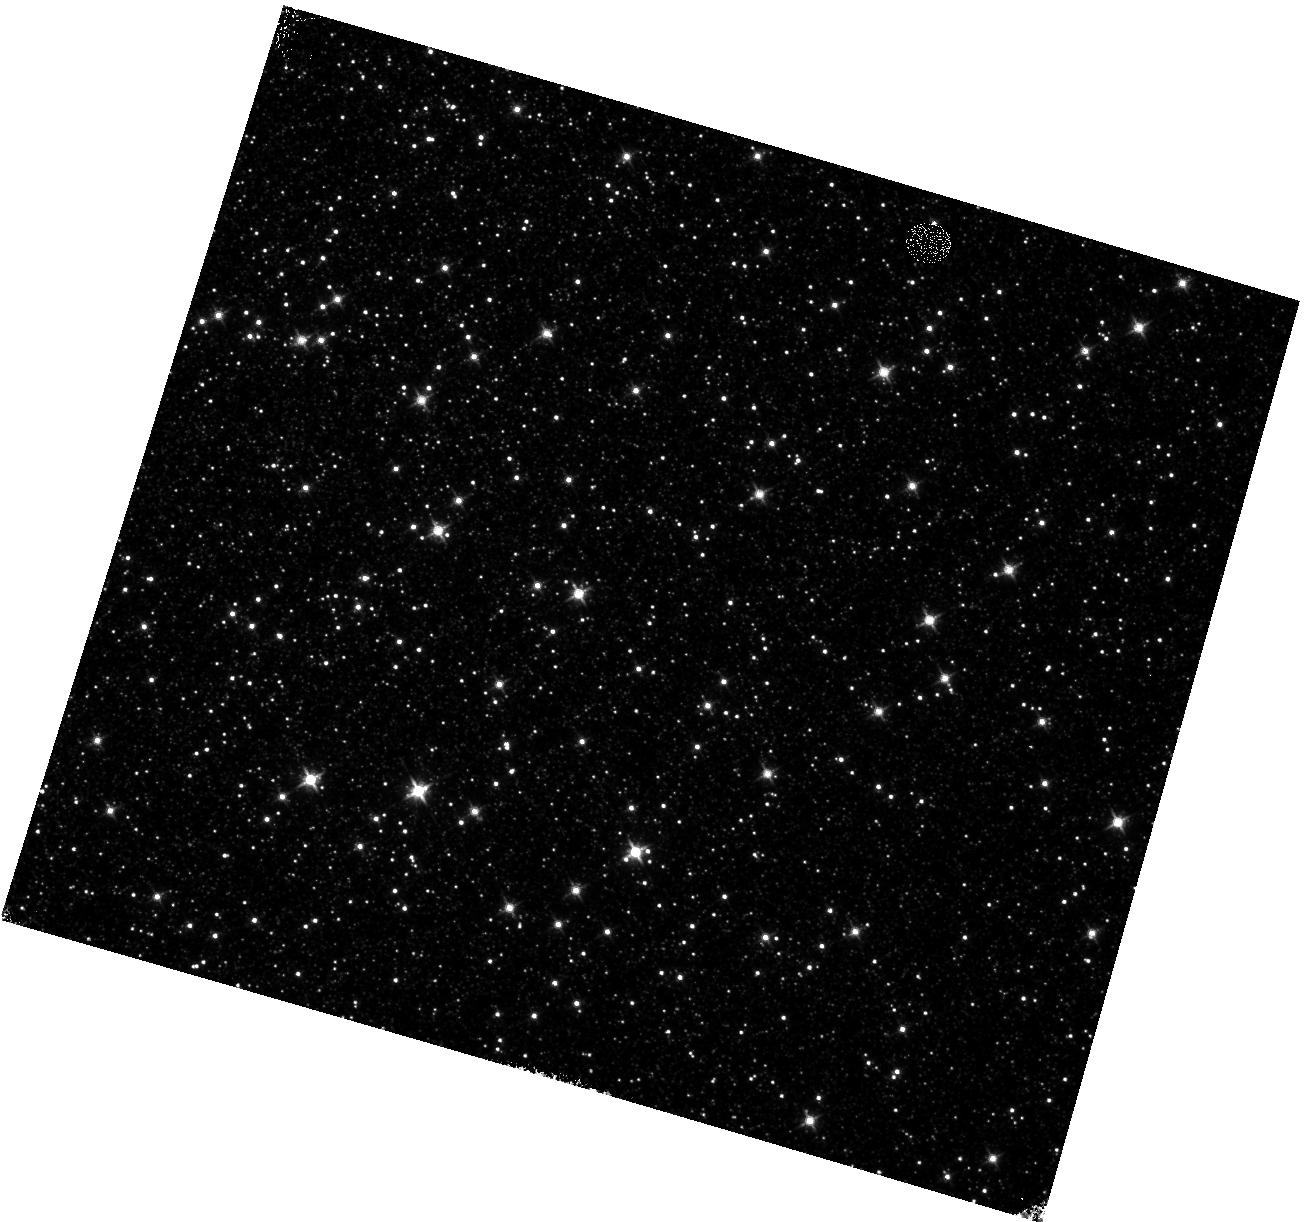
Target: OMEGACEN-3
Instrument: WFC3/IR
Filter: F125W
Exposure: 10 min
Observation ID: hst_14381_31_wfc3_ir_f125w_id1s31

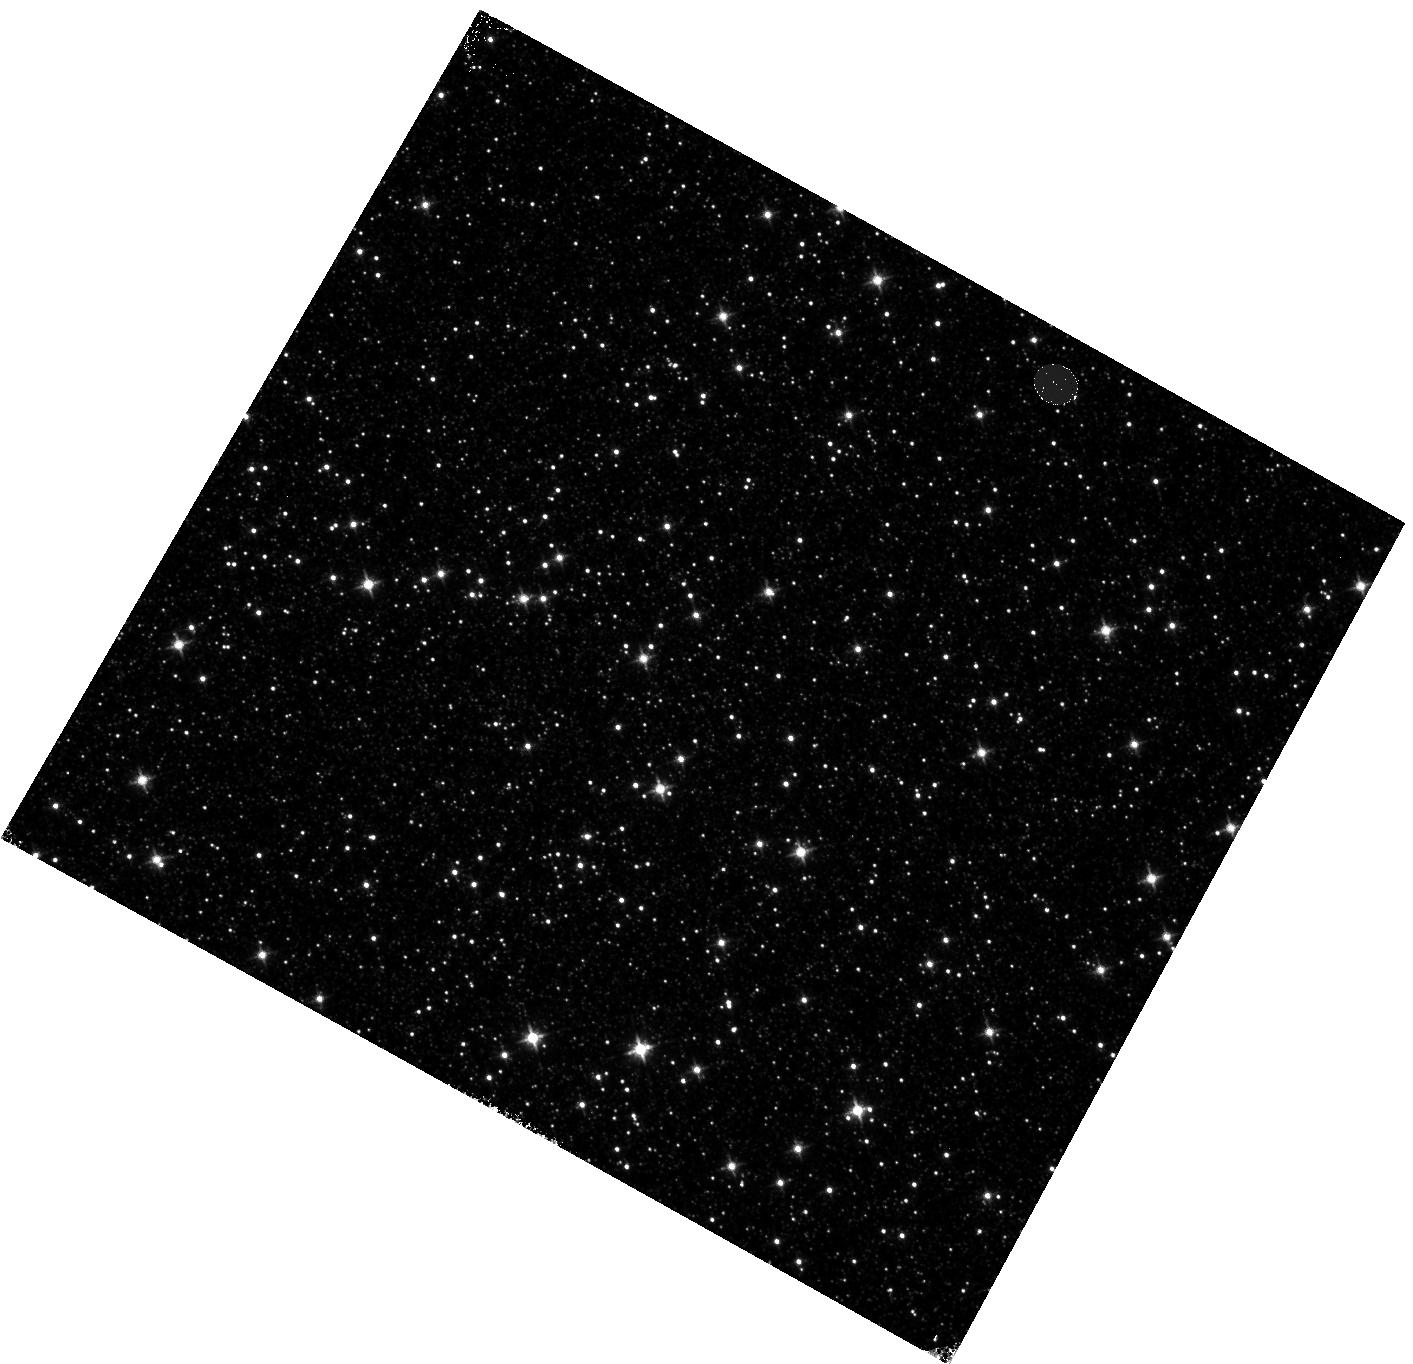
Target: OMEGACEN-1
Instrument: WFC3/IR
Filter: F125W
Exposure: 10 min
Observation ID: hst_14381_11_wfc3_ir_f125w_id1s11

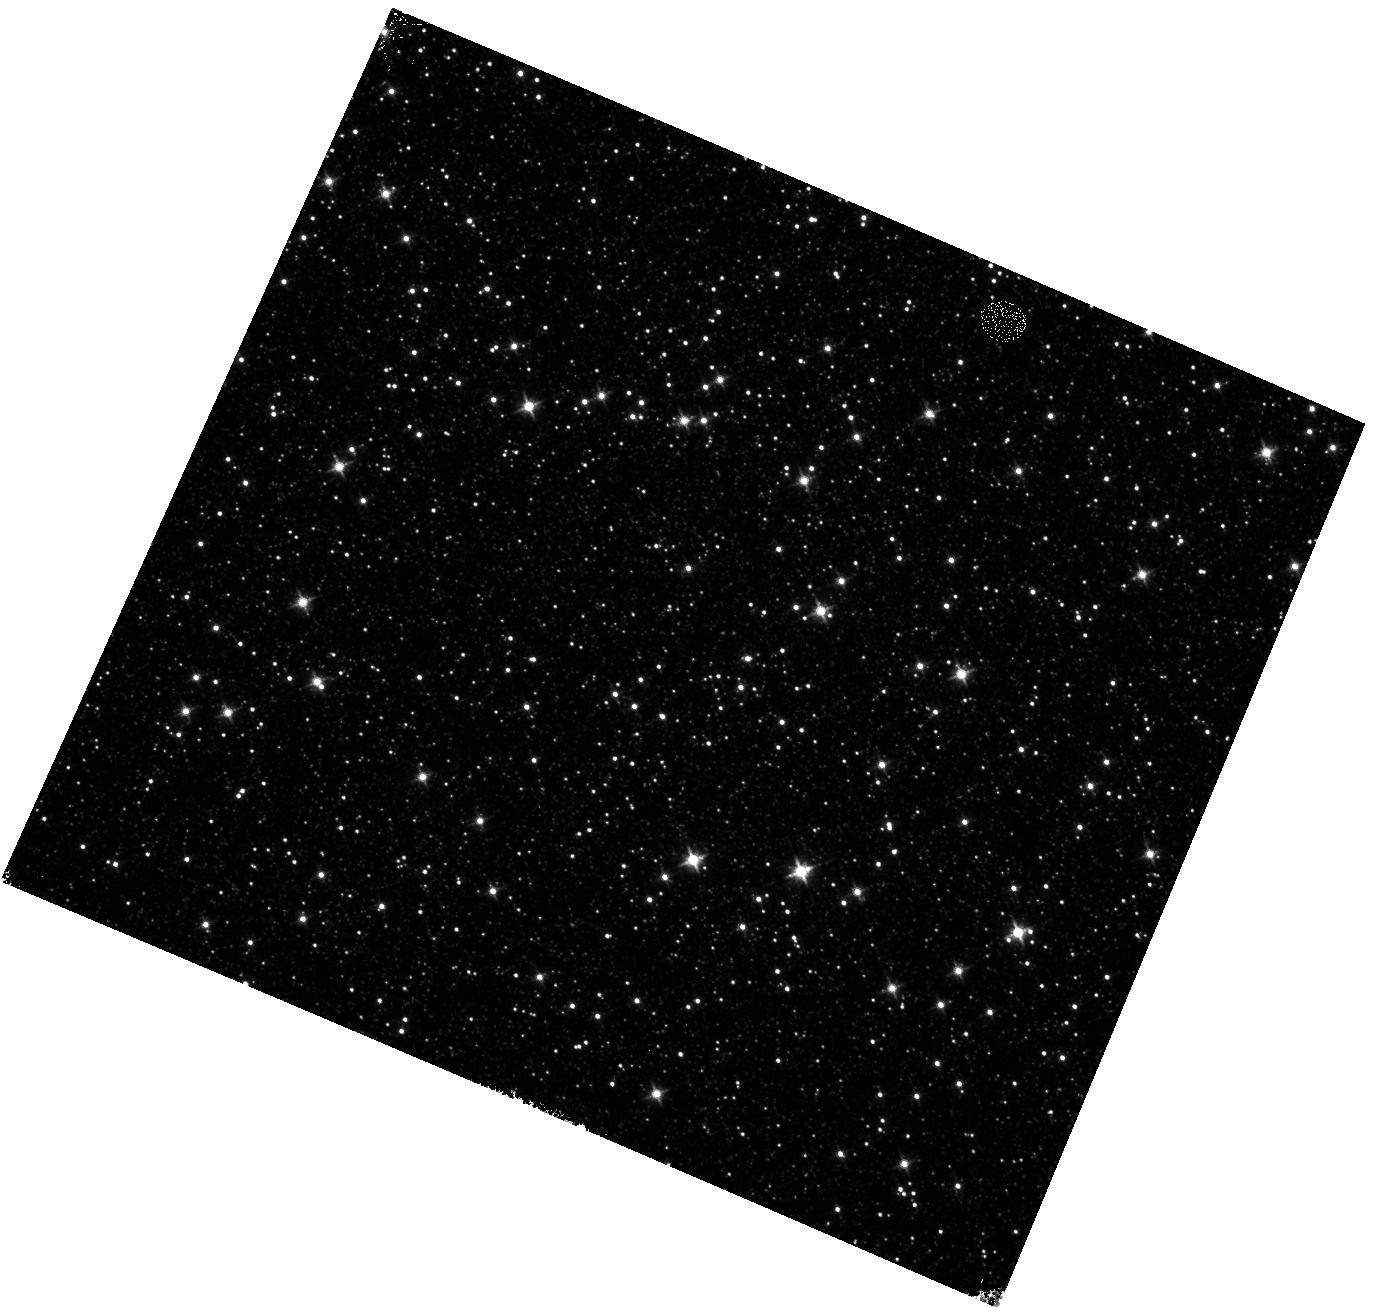
Target: OMEGACEN-2
Instrument: WFC3/IR
Filter: F125W
Exposure: 10 min
Observation ID: hst_14381_21_wfc3_ir_f125w_id1s21

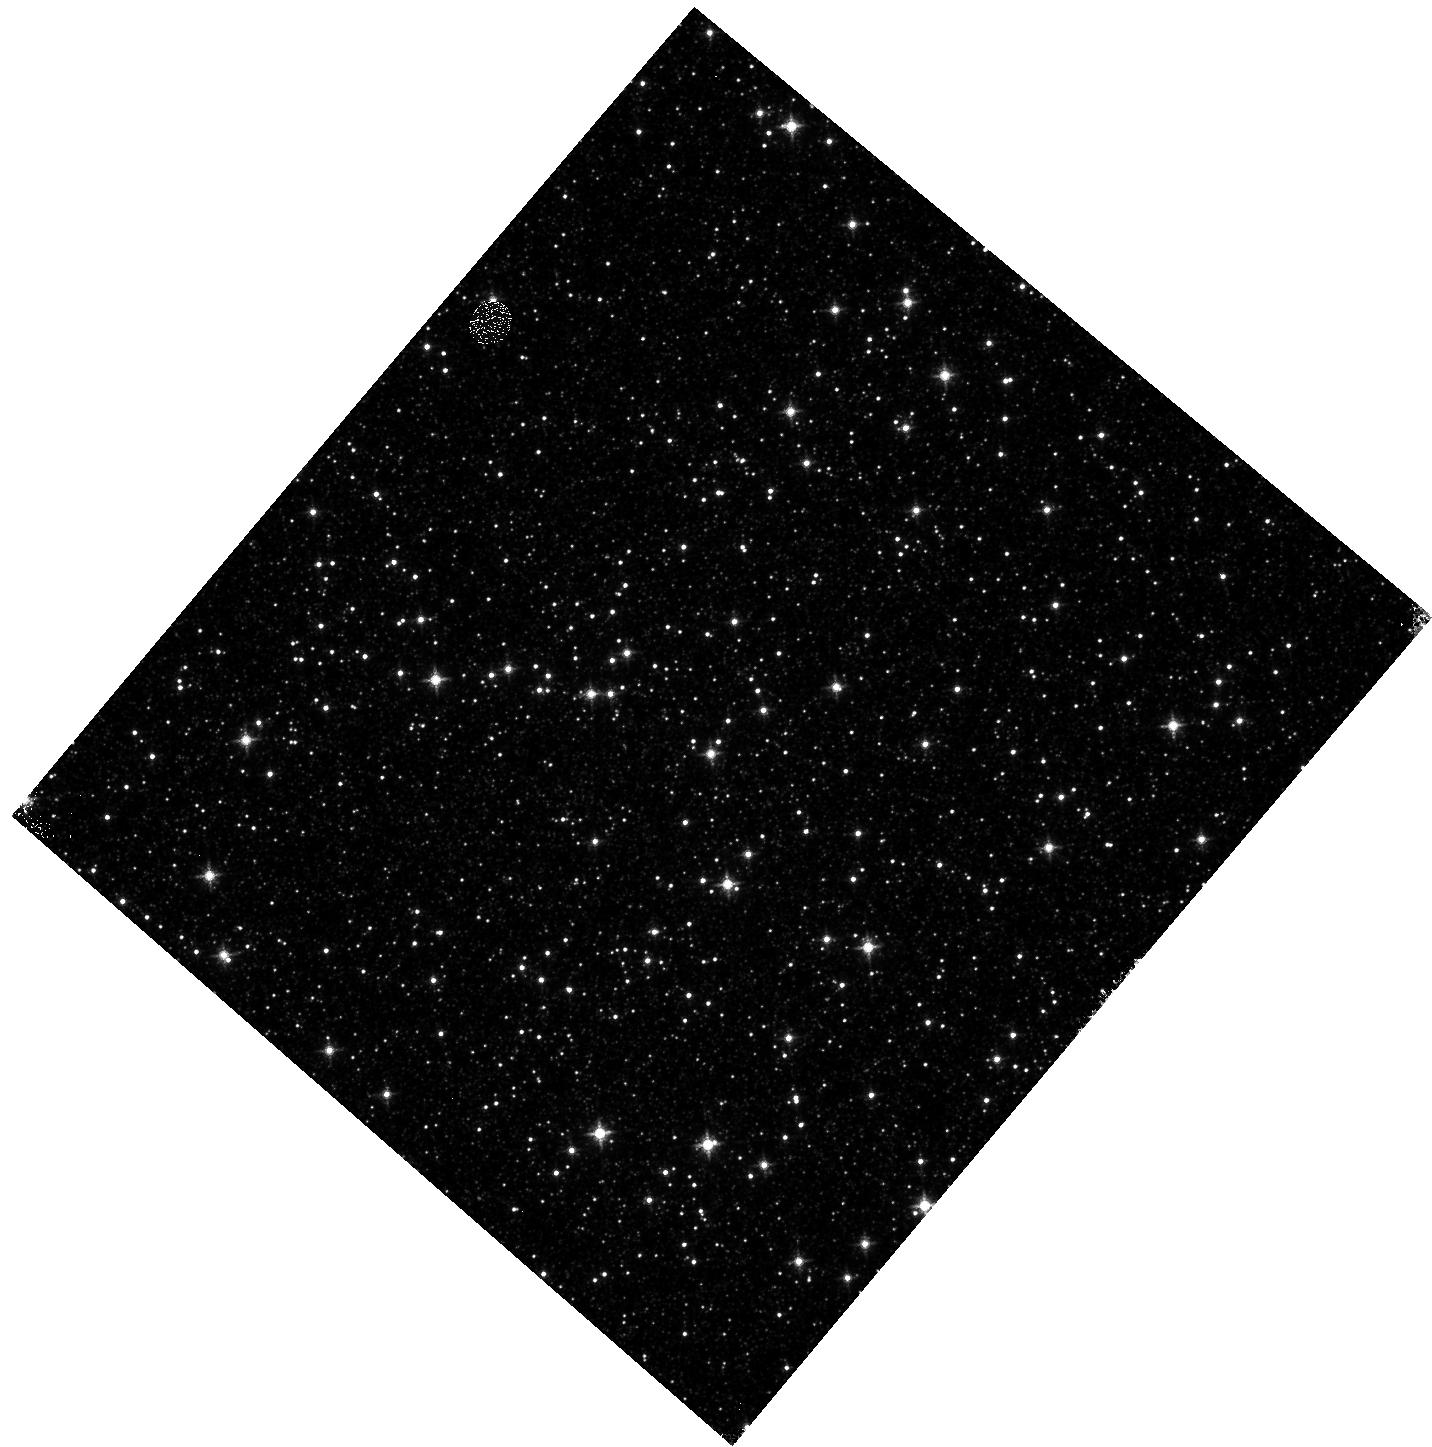
Target: OMEGACEN-1
Instrument: WFC3/IR
Filter: F127M
Exposure: 15 min
Observation ID: hst_14381_a1_wfc3_ir_f127m_id1sa1

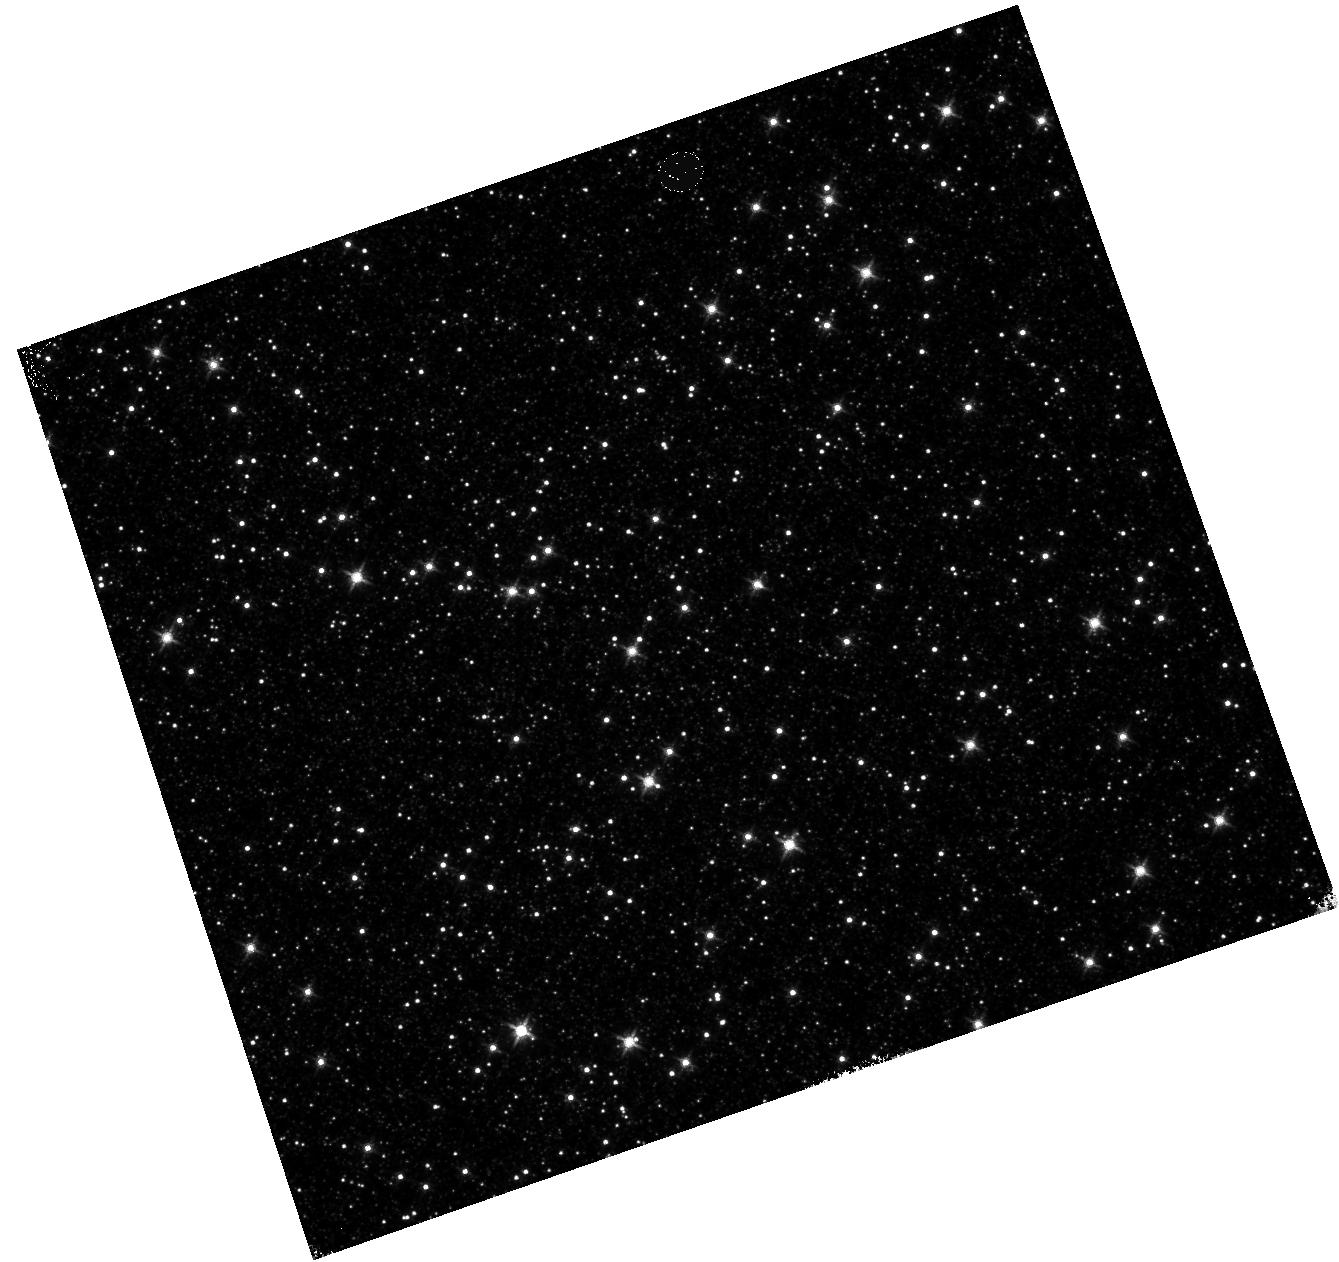
Target: OMEGACEN-1
Instrument: WFC3/IR
Filter: F140W
Exposure: 2 min
Observation ID: hst_14381_71_wfc3_ir_f140w_id1s71

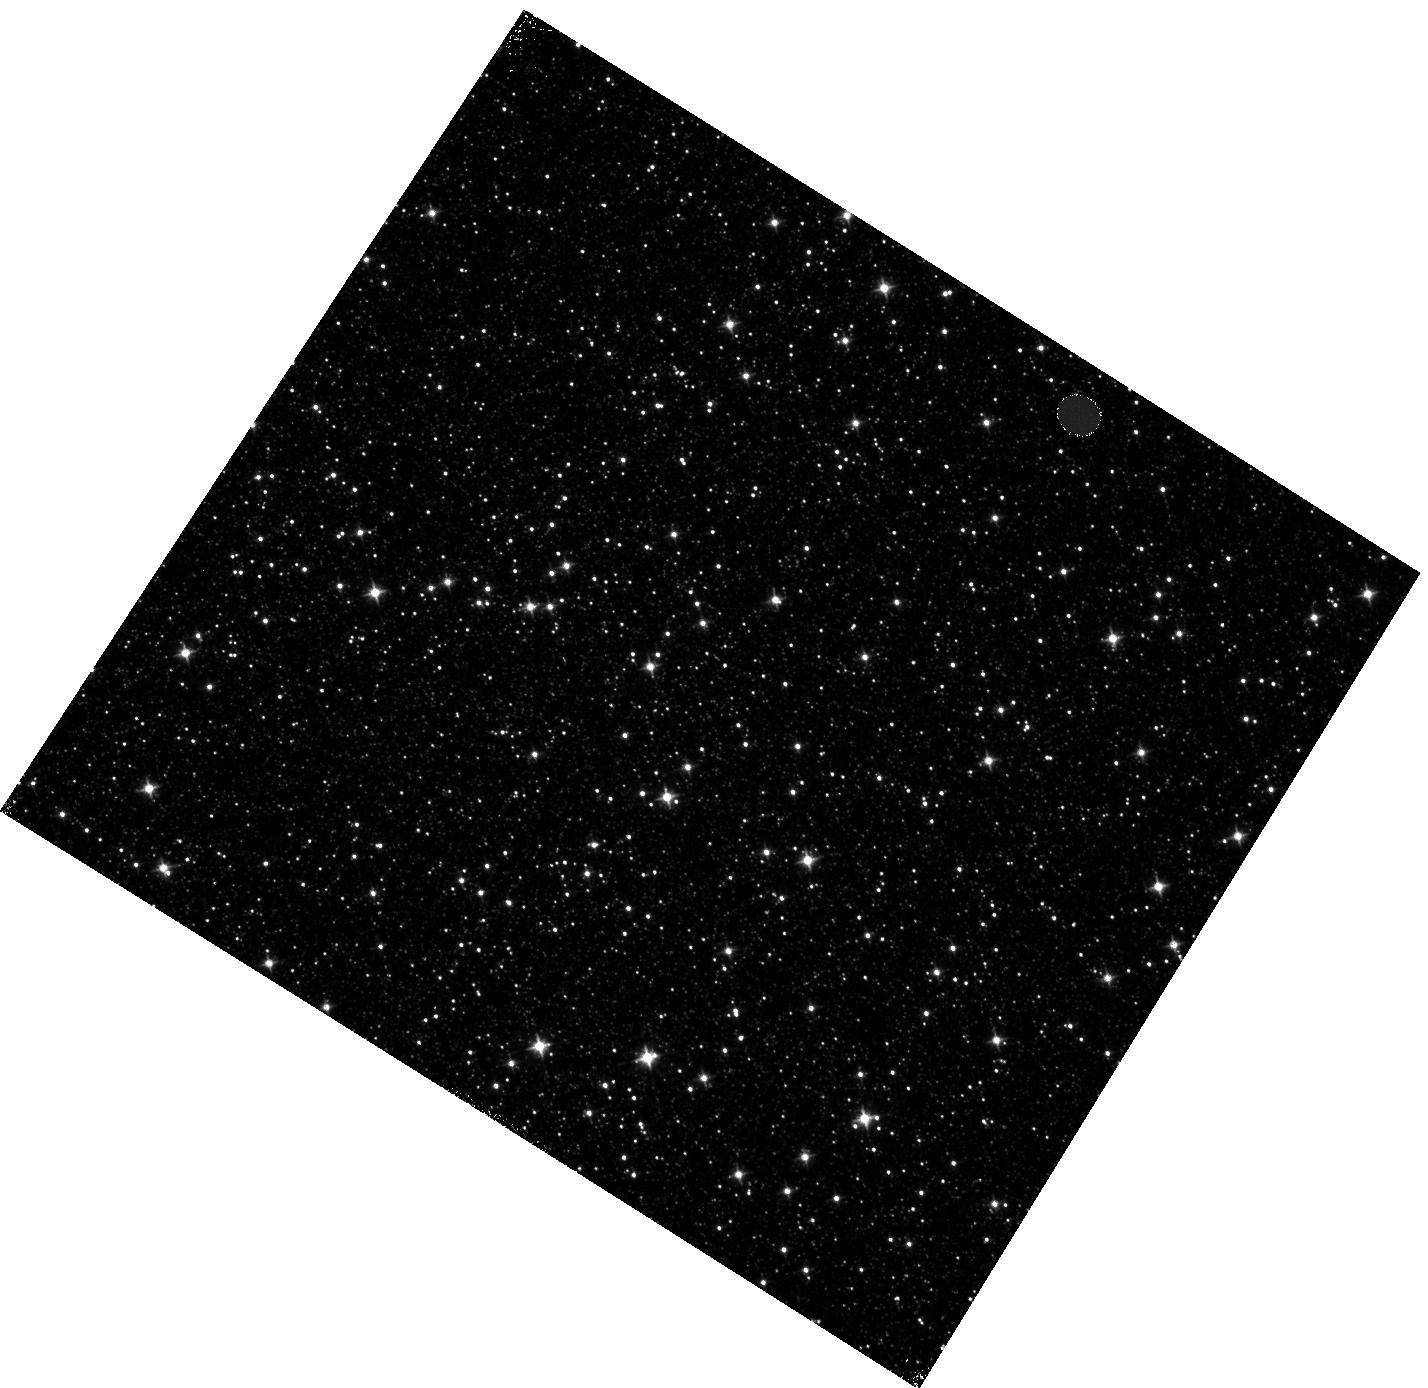
Target: OMEGACEN-1
Instrument: WFC3/IR
Filter: F105W
Exposure: 5 min
Observation ID: hst_14381_01_wfc3_ir_f105w_id1s01

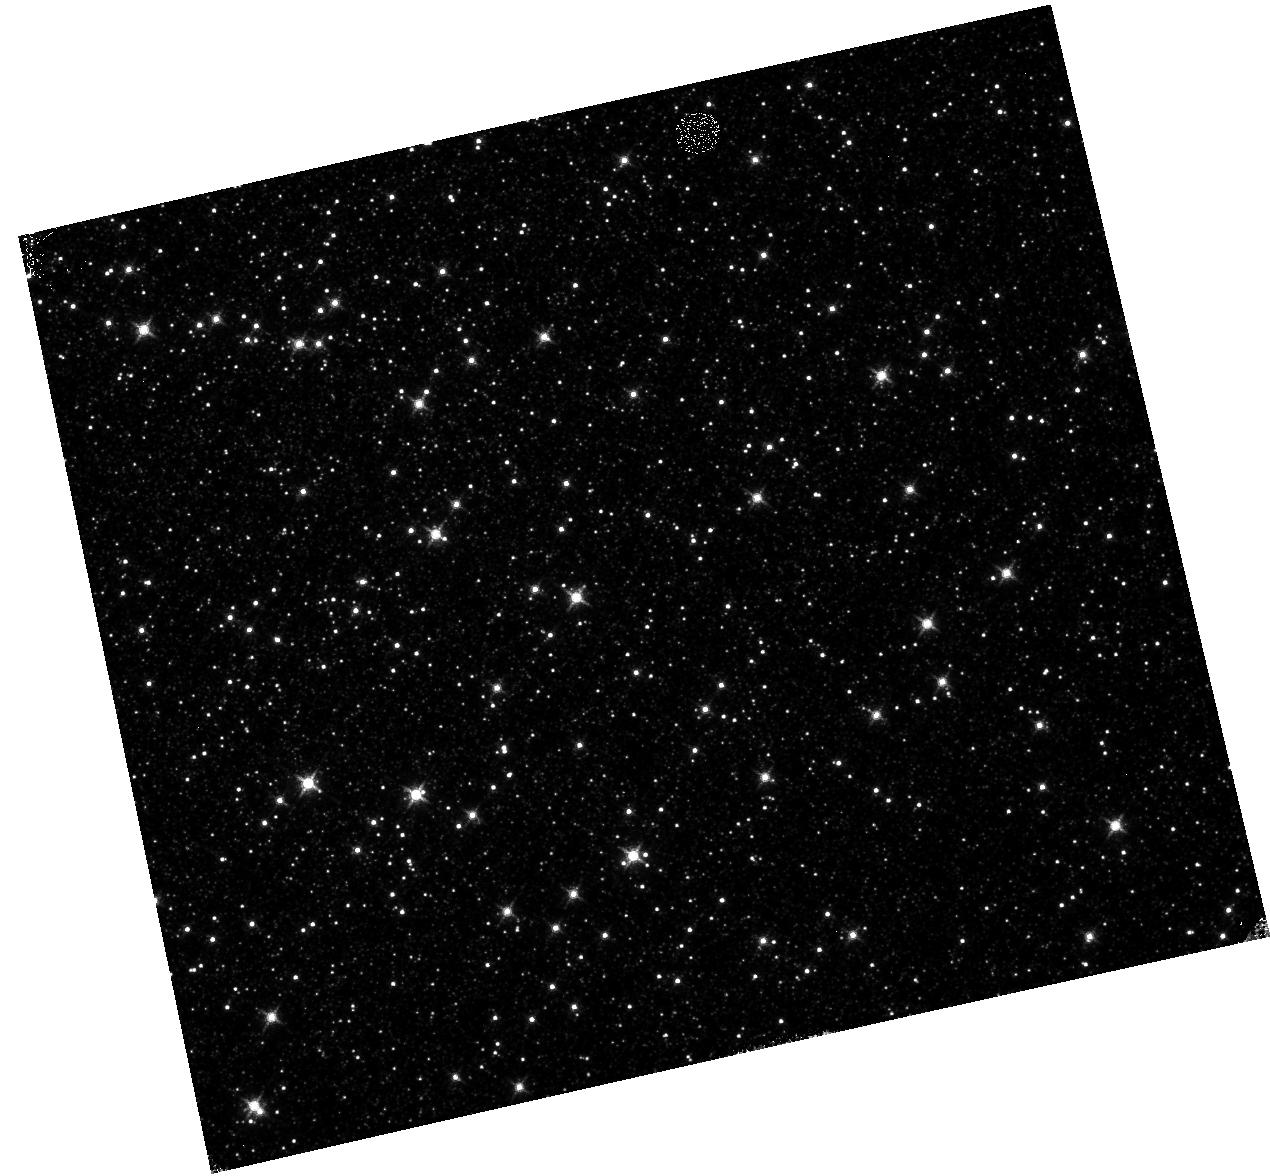
Target: OMEGACEN-3
Instrument: WFC3/IR
Filter: F127M
Exposure: 20 min
Observation ID: hst_14381_61_wfc3_ir_f127m_id1s61

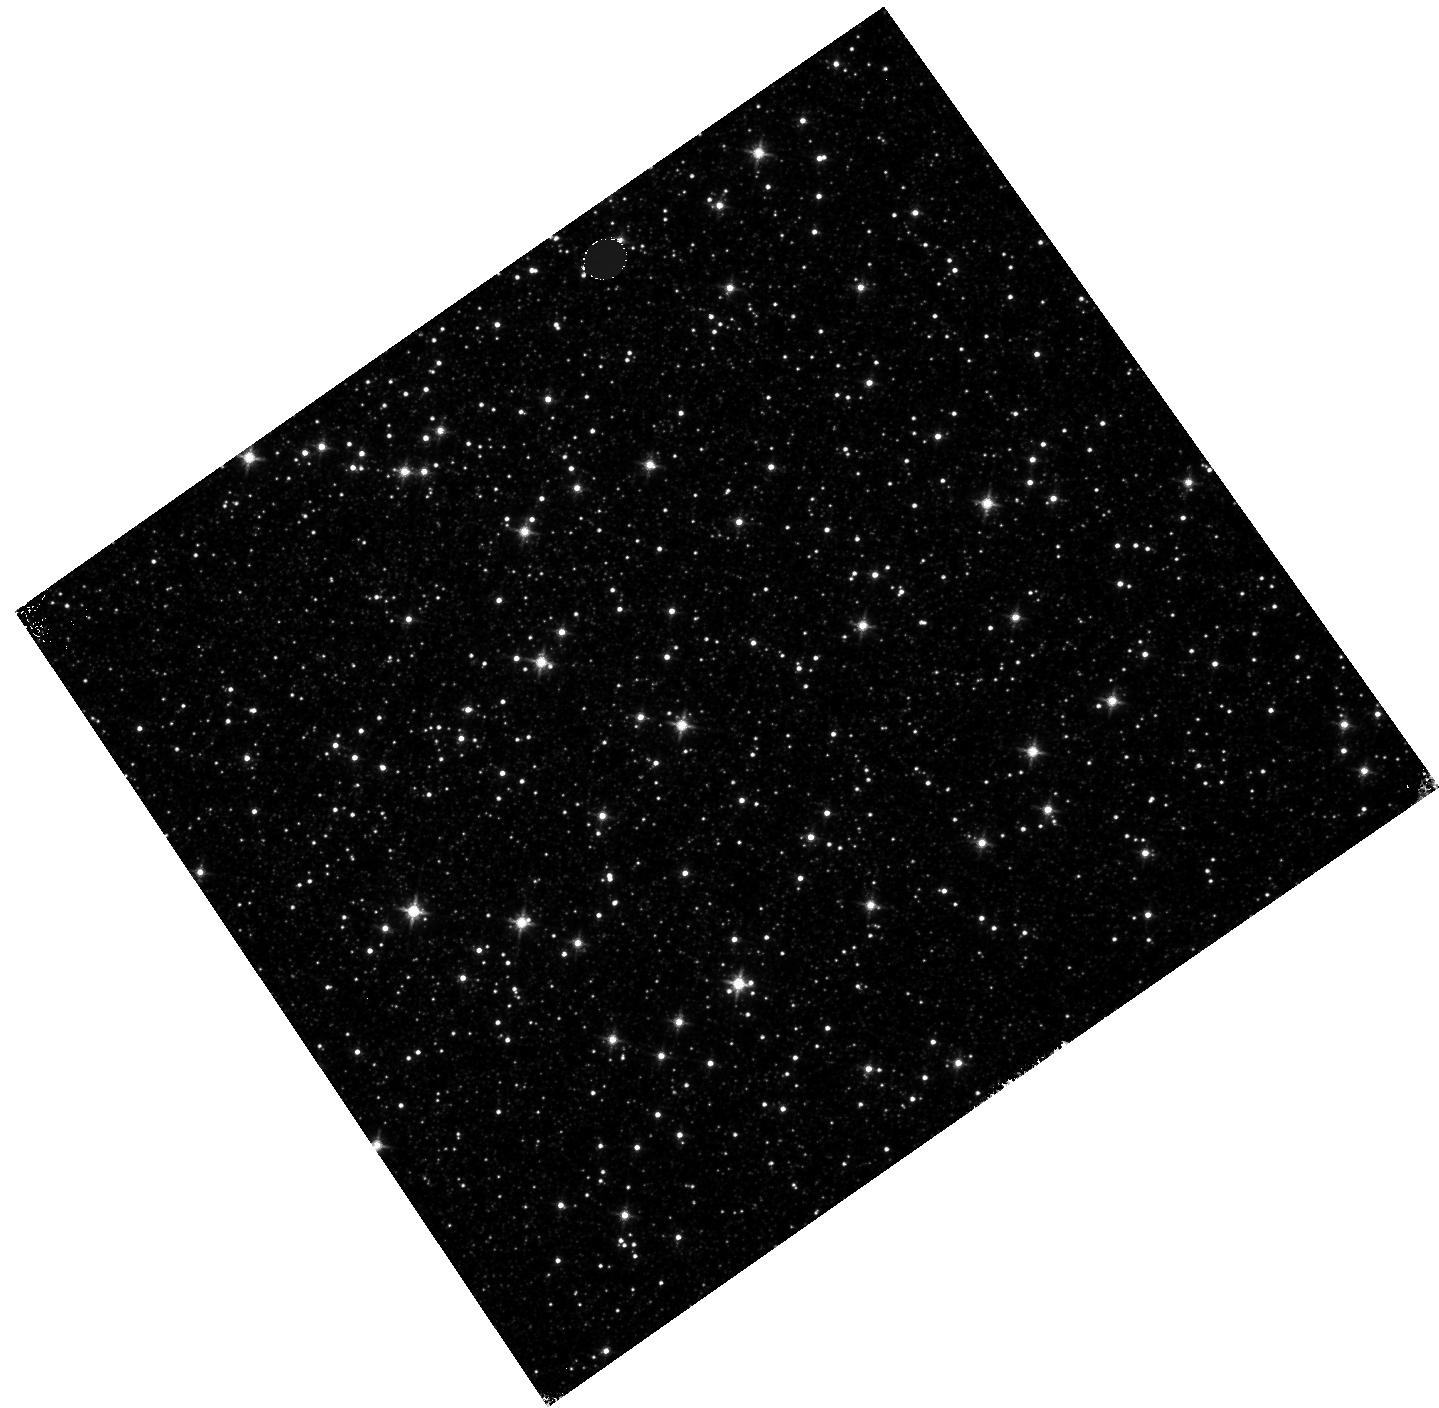
Target: OMEGACEN-3
Instrument: WFC3/IR
Filter: F140W
Exposure: 2 min
Observation ID: hst_14381_91_wfc3_ir_f140w_id1s91

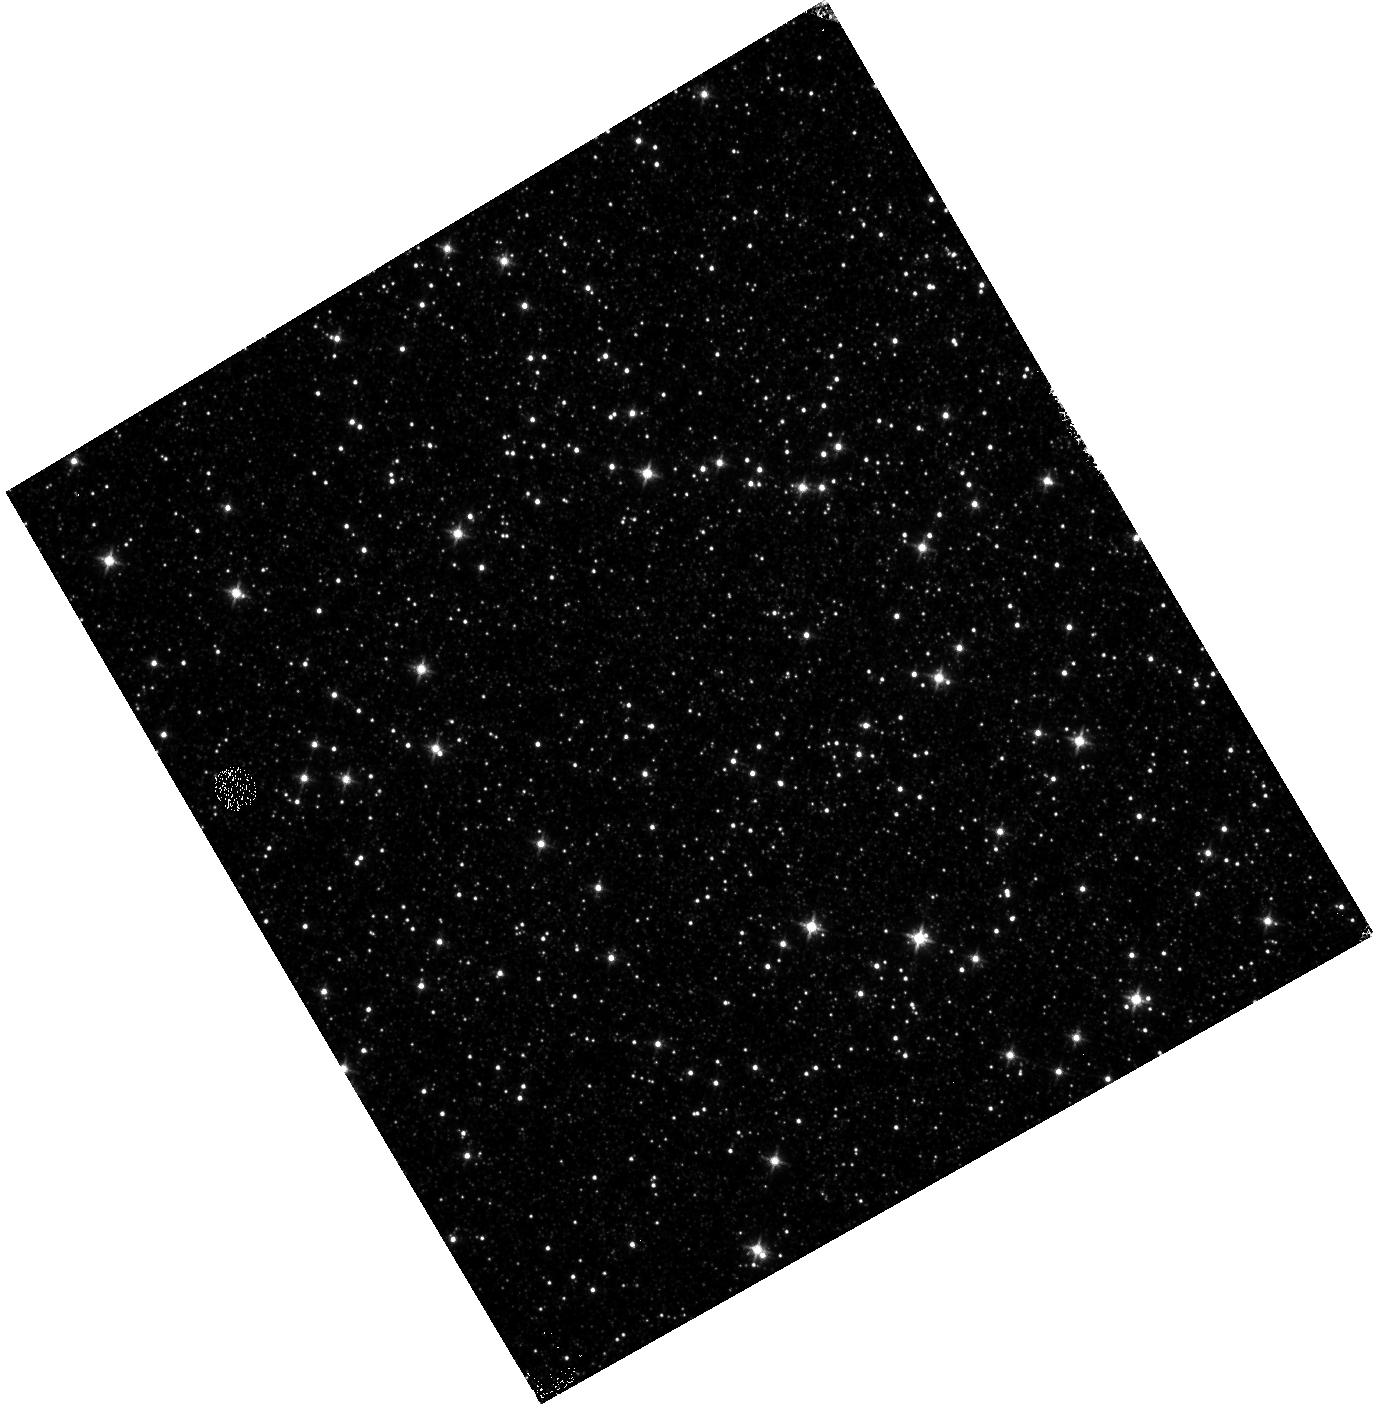
Target: OMEGACEN-2
Instrument: WFC3/IR
Filter: F125W
Exposure: 8 min
Observation ID: hst_14381_e1_wfc3_ir_f125w_id1se1

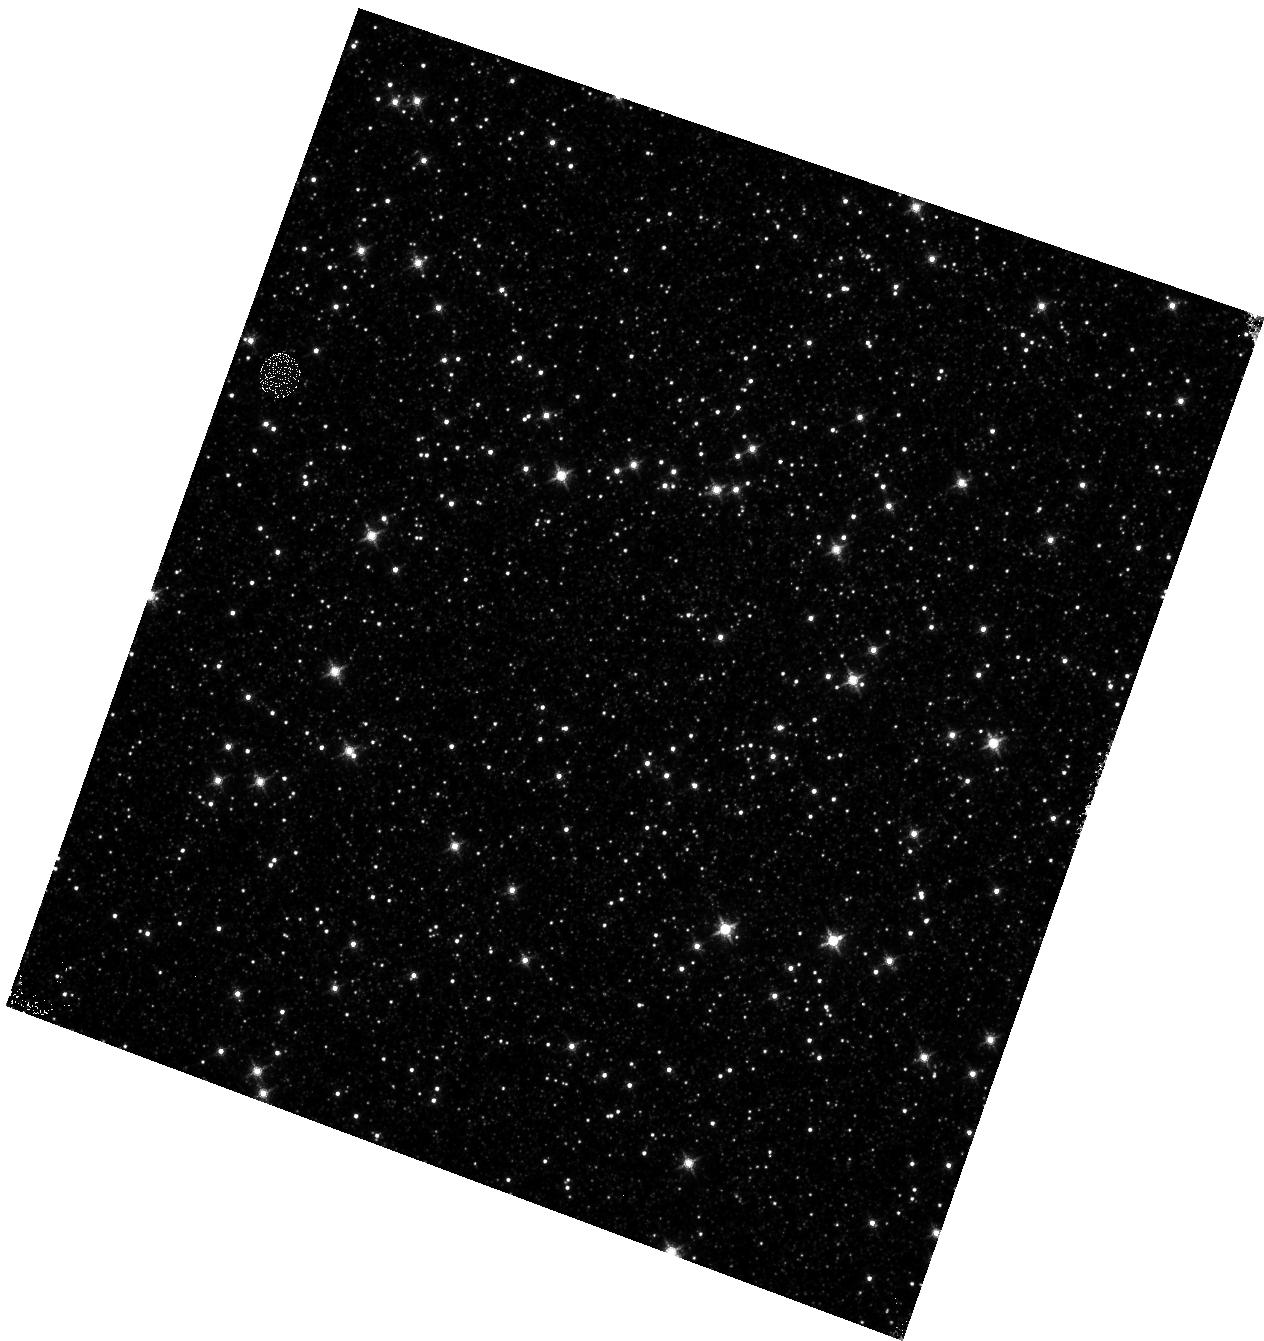
Target: OMEGACEN-2
Instrument: WFC3/IR
Filter: F127M
Exposure: 15 min
Observation ID: hst_14381_b1_wfc3_ir_f127m_id1sb1

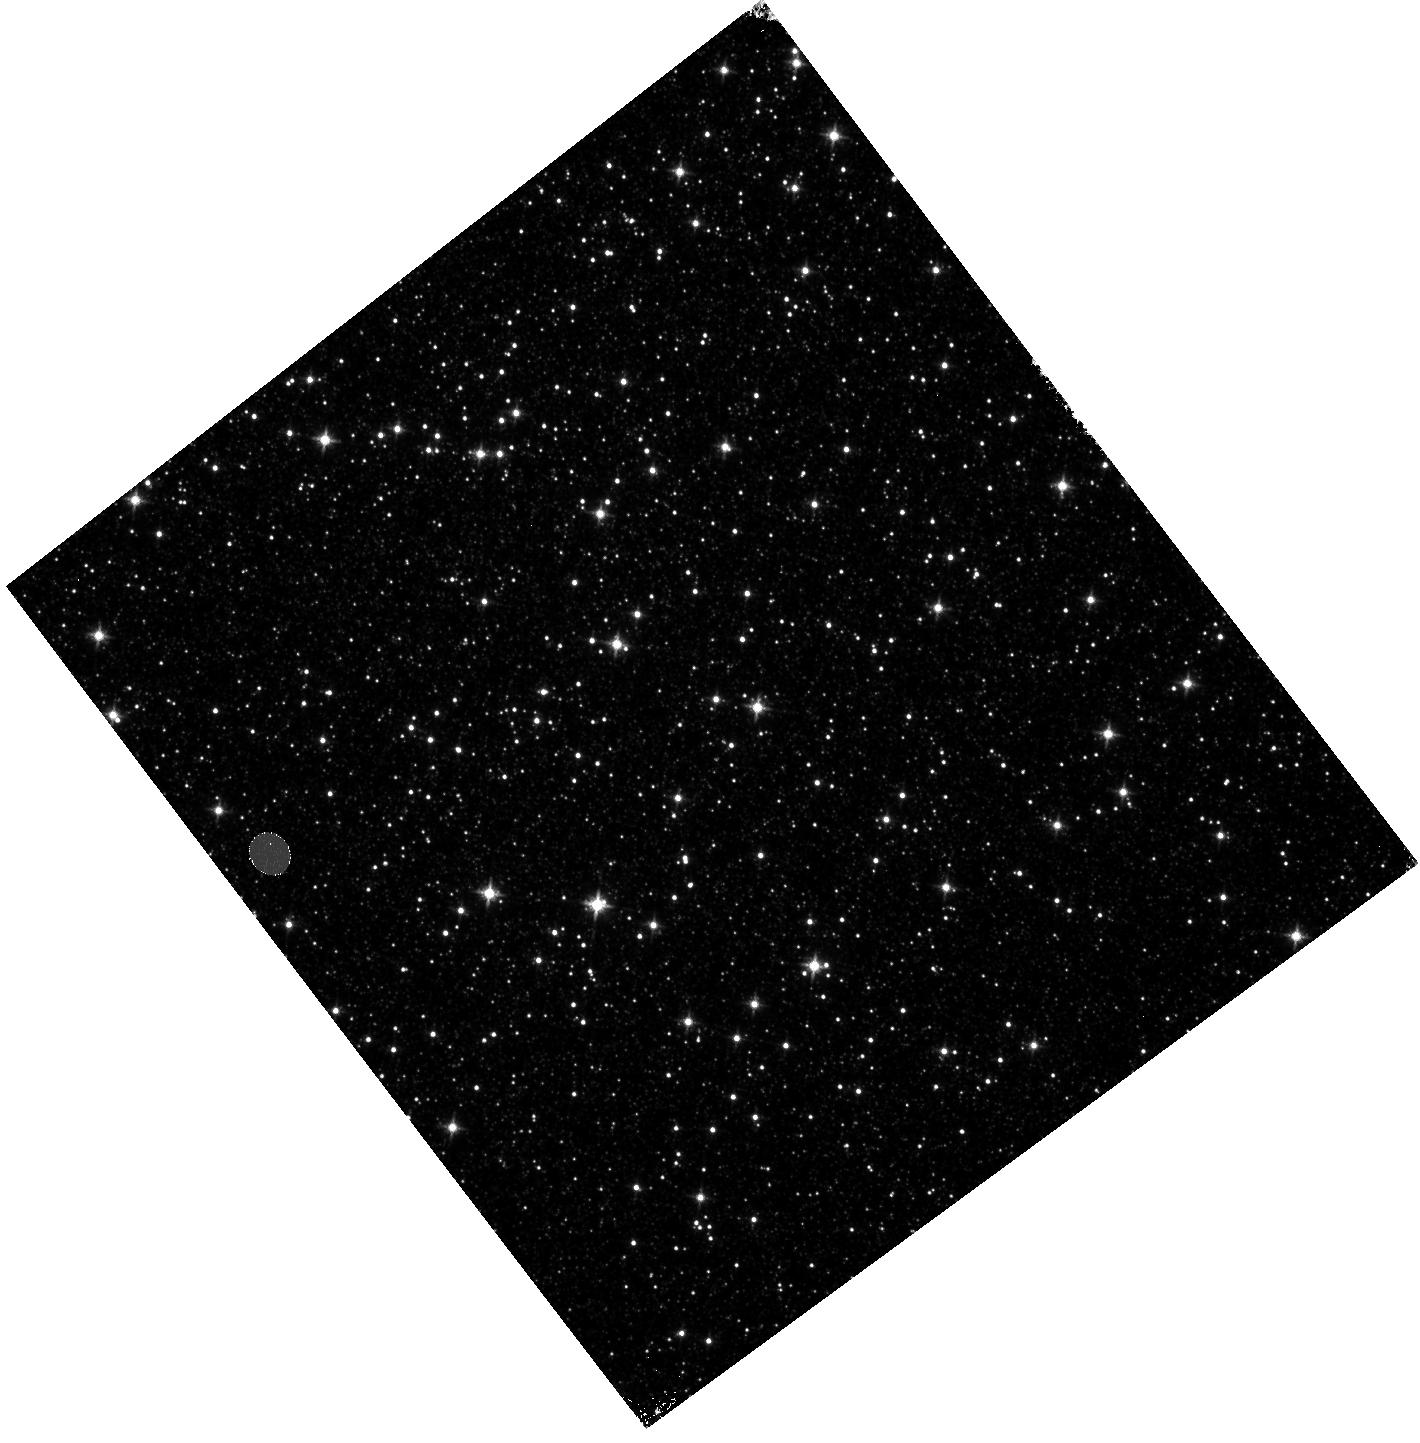
Target: OMEGACEN-3
Instrument: WFC3/IR
Filter: F125W
Exposure: 8 min
Observation ID: hst_14381_f1_wfc3_ir_f125w_id1sf1

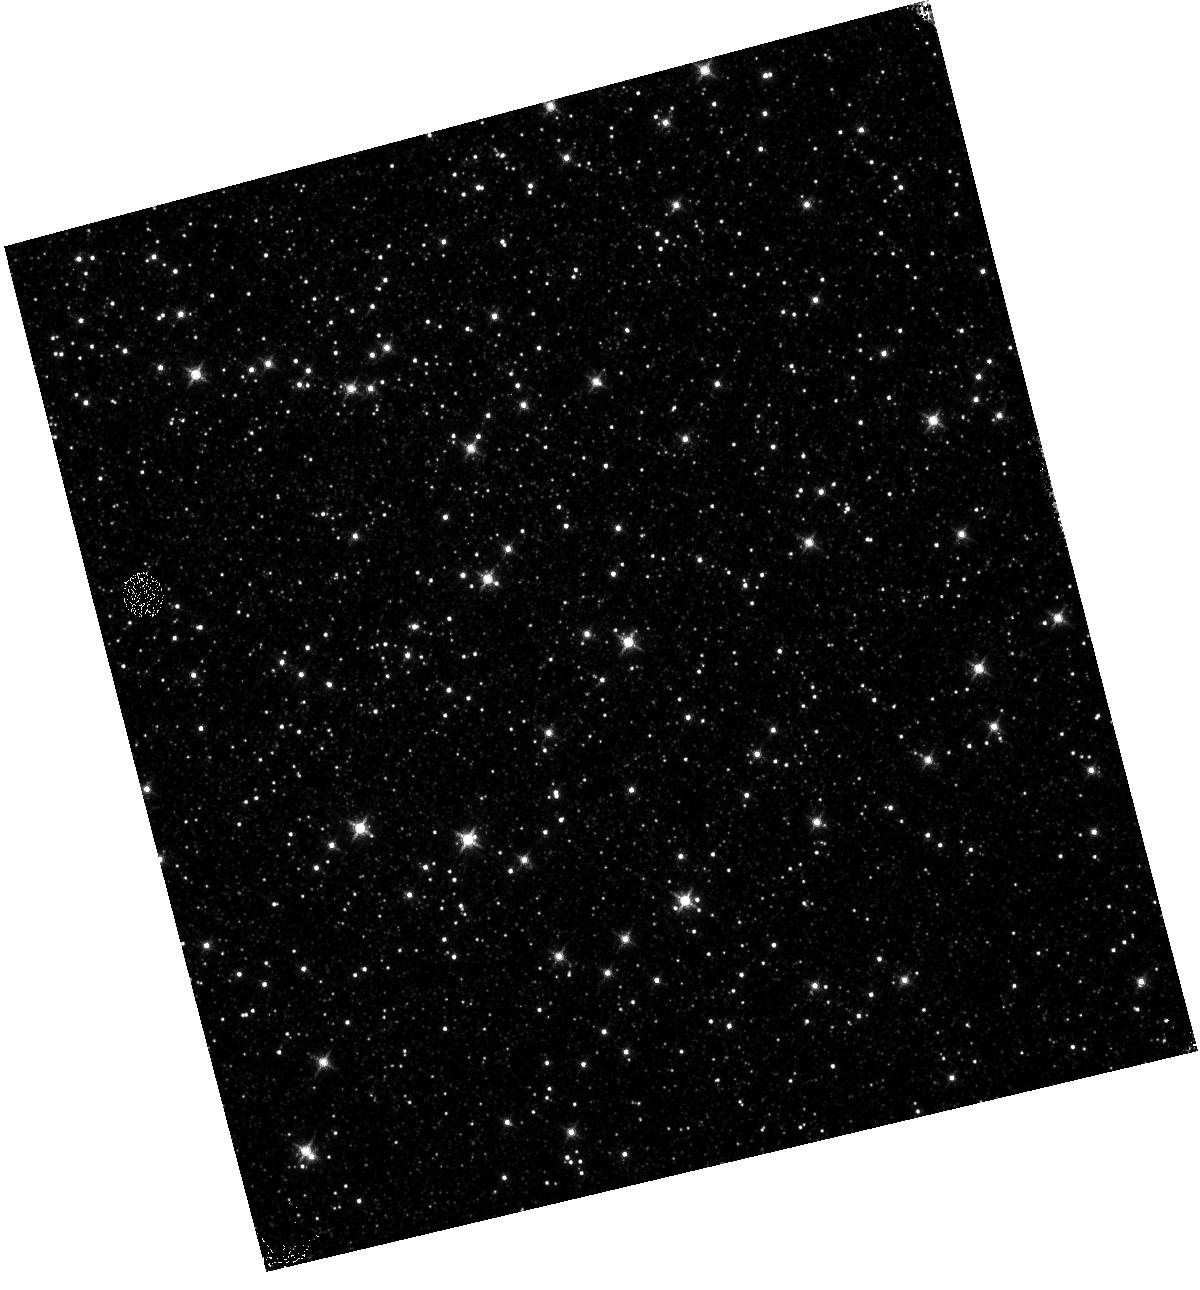
Target: OMEGACEN-3
Instrument: WFC3/IR
Filter: F127M
Exposure: 15 min
Observation ID: hst_14381_c1_wfc3_ir_f127m_id1sc1

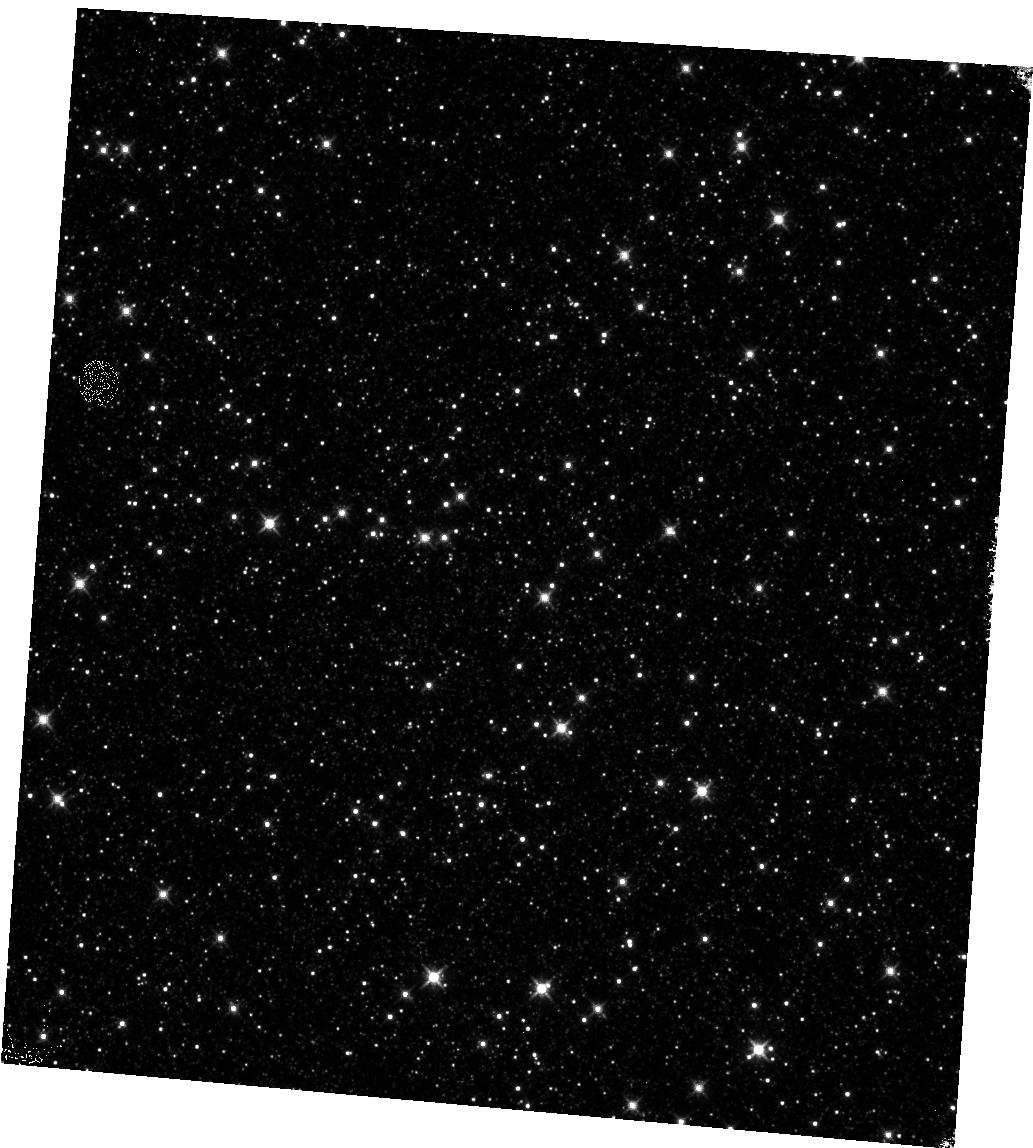
Target: OMEGACEN-1
Instrument: WFC3/IR
Filter: F125W
Exposure: 8 min
Observation ID: hst_14381_d1_wfc3_ir_f125w_id1sd1

WFC3 IR Persistence: Position Dependent Model (PI: Long, Knox S.)

The WFC3/IR detector, like all IR detectos, occasionally shows faint afterglows, known as persisence, of earlier images. This persistence is a function of the number of electons accumulated in the earlier exposure, the length of the exposure, and the time since the exposure. The persistence also varies slowly with position. The primary purpose of this program is to obtain sufficient data to develop the first spatially dependent model of persistence for the WFC3/IR detector. In addition, it has recently become apparent that, in certain situations, one can activate afterglows with Tungsten lamp exposures. The secondary purpose of this program is to begin a systematic investigation of this phenomenon.